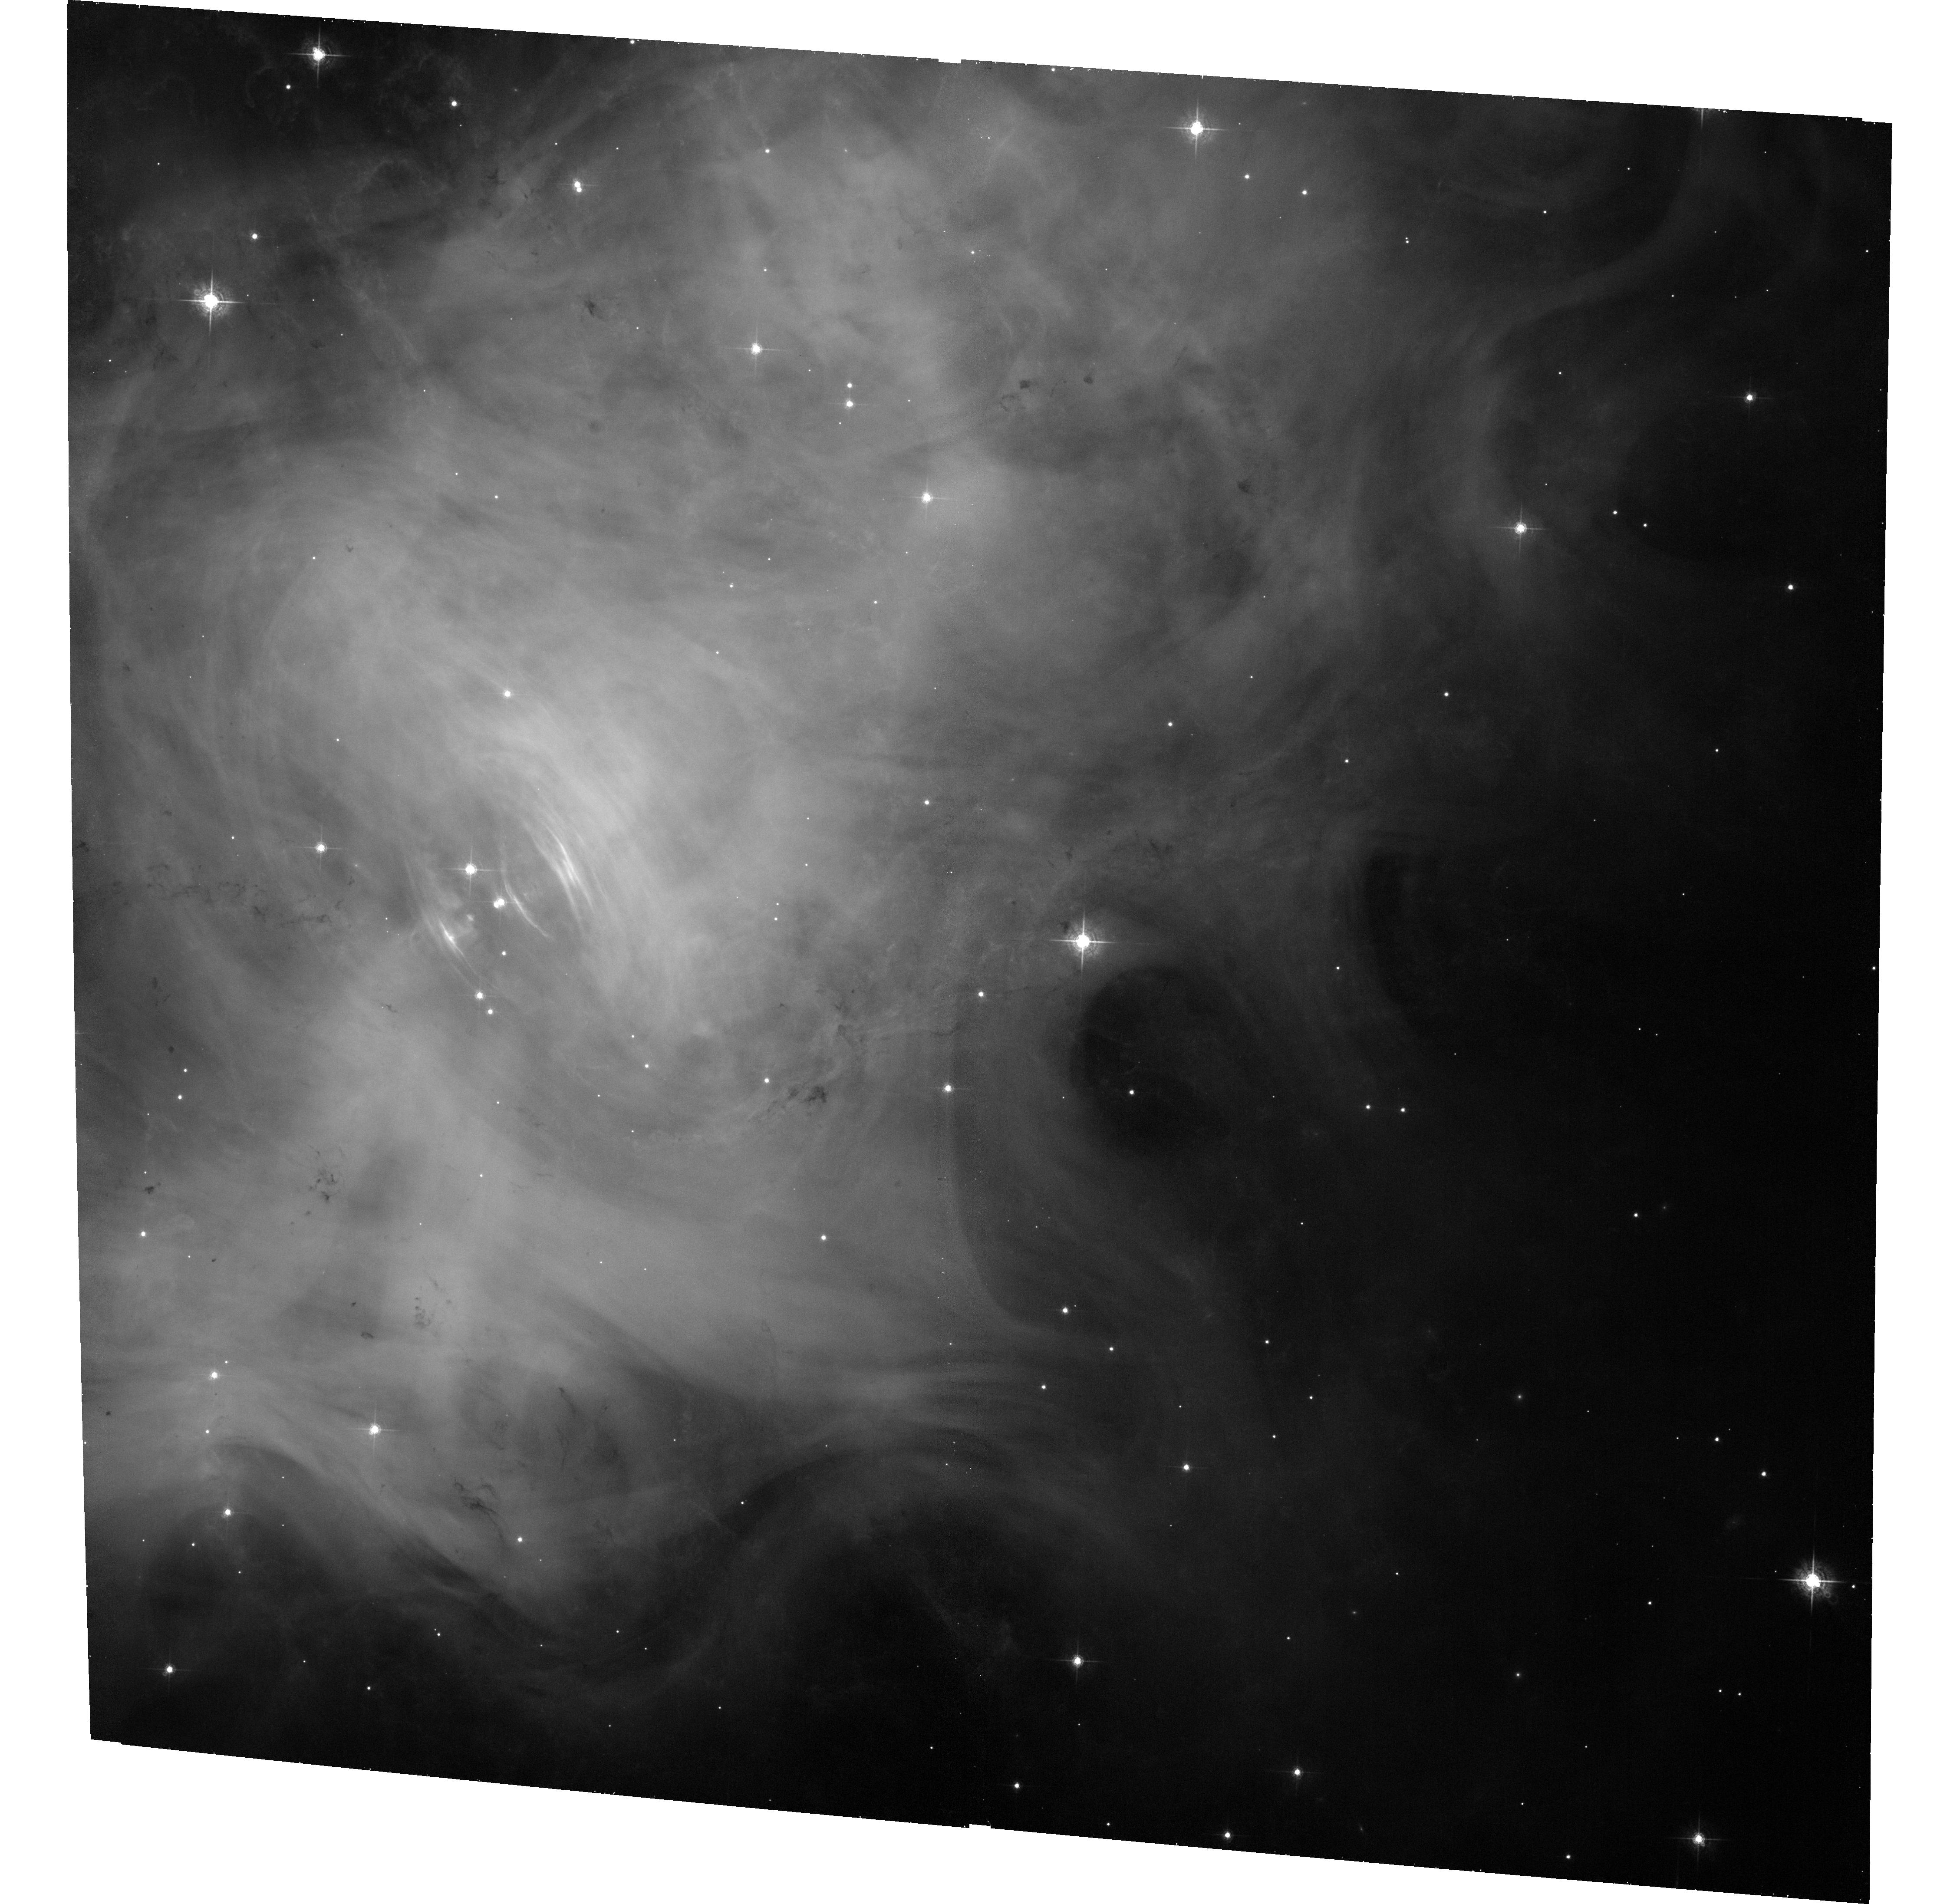
Target: CRAB. Instrument: ACS/WFC. Filter: F550M. Exposure: 33 min. Observation ID: hst_13196_01_acs_wfc_f550m_jc7201

The dynamical aftermath of a major gamma-ray flare from the Crab nebula (PI: De Luca, Andrea)

One of the most intriguing results of the gamma-ray instruments currently in orbit has been the detection of powerful flares from the Crab Nebula. With the aim of locating the site(s) of the flares, we have organized a multiwavelength program, including a regular monitoring of the source both in X-ray and optical through a joint Chandra-HST project, coupled to pre-planned ToOs with both telescopes in order to react promptly in case of a new brightening in gamma rays. We could take advantage of our program, activating the HST ToO at the onset of a new flare on March 4, 2013. Comparing this ToO observation with a recent monitoring observation allowed us to spot a peculiar, active region, possibly associated to the flaring gamma-ray activity. We ask here for a new HST/ACS observation to be performed on March 25-30, i.e. about 20 days after the flare and 20 days before the next planned observation of our monitoring program (scheduled on April 18, just before the end of the visibility window of the target). Such a sequence of observations will allow us to search for the expected dynamical aftermath of the flare, yielding a crucial piece of information about the location of the flaring site.